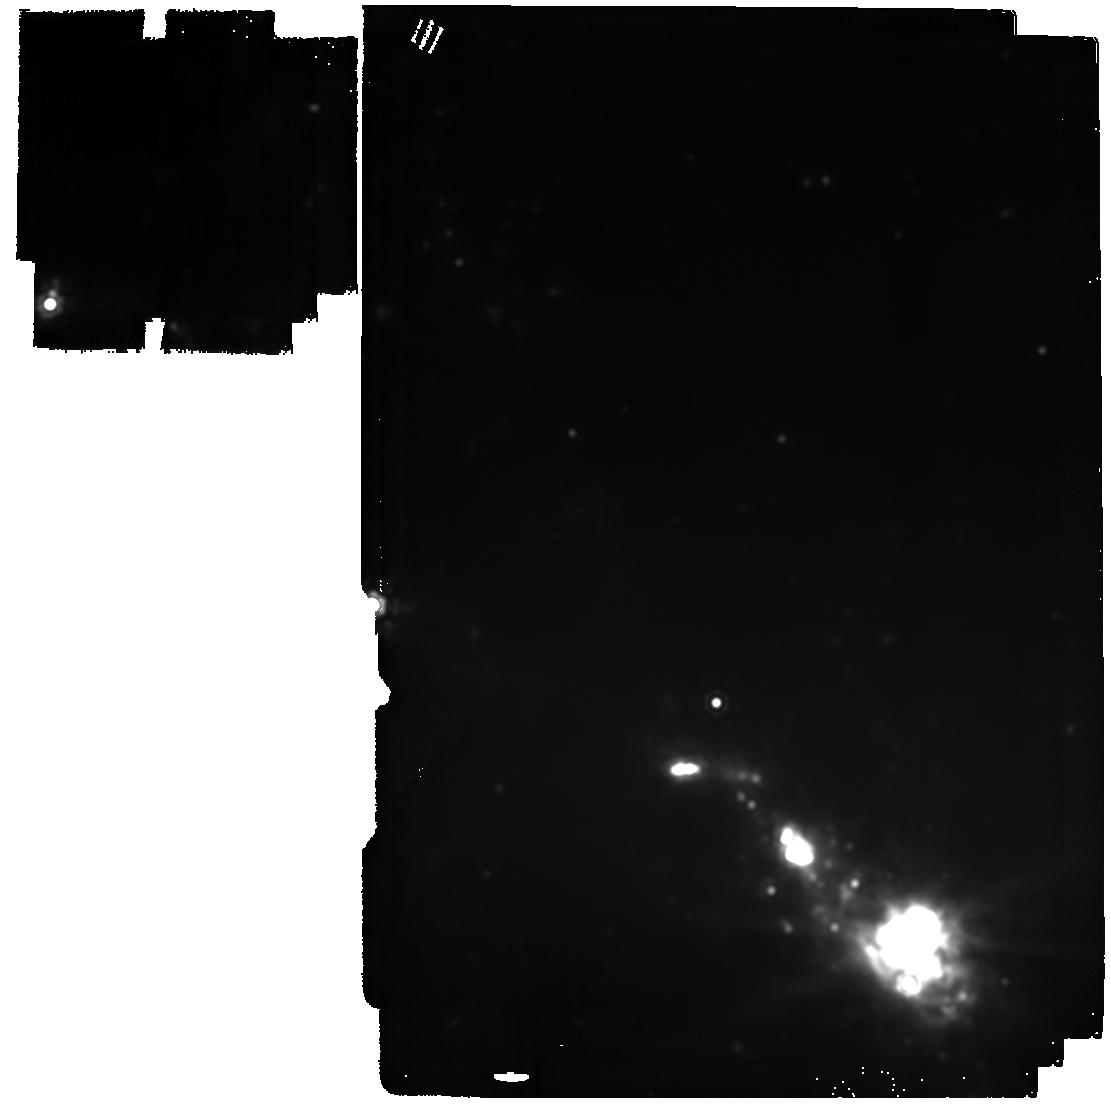
Target: SN2023ixf. Instrument: MIRI. Filter: F2100W. Exposure: 11 min. Observation ID: jw09262-o009_t001_miri_f2100w

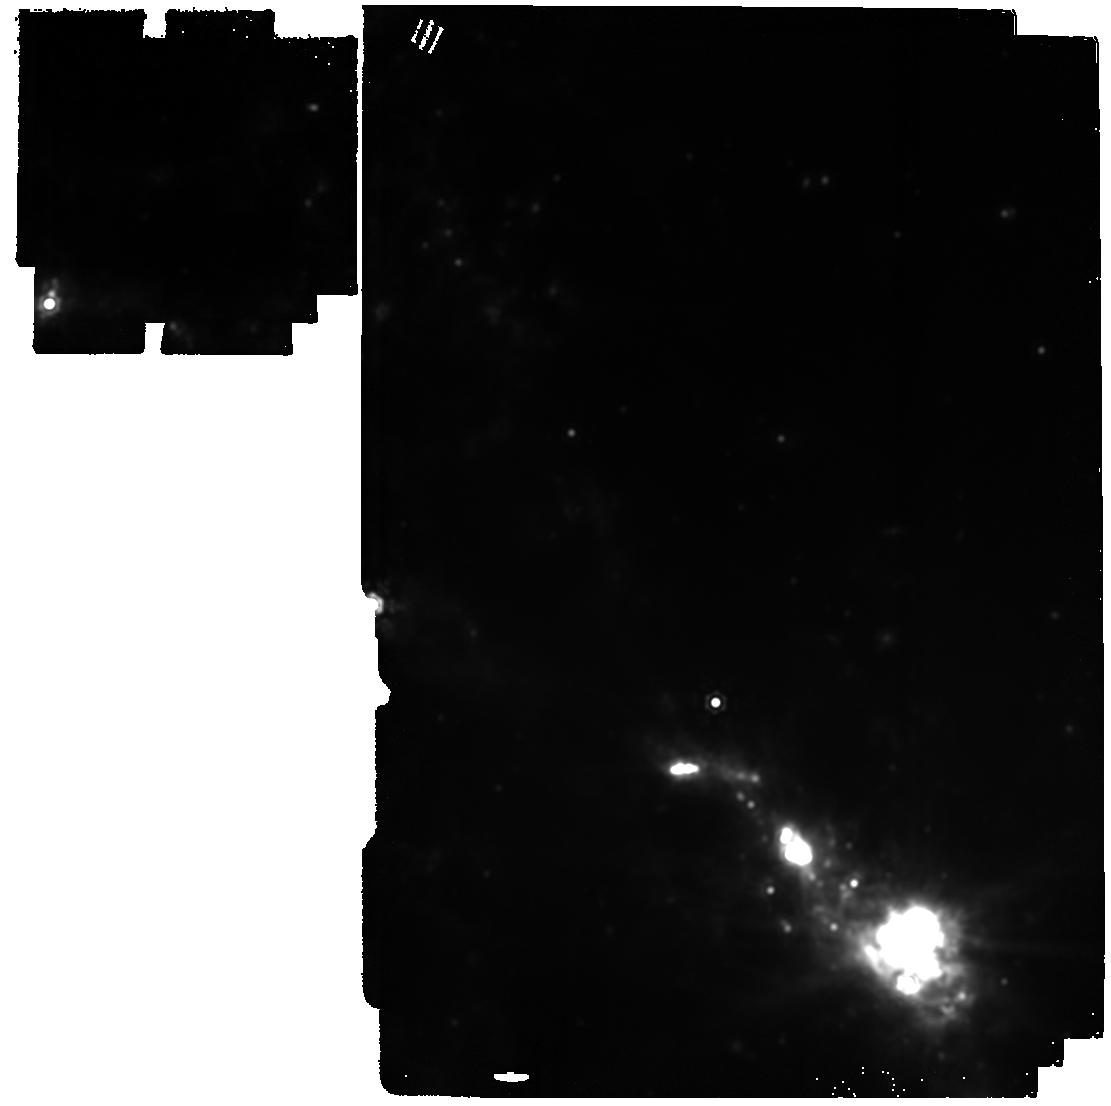
Target: SN2023ixf. Instrument: MIRI. Filter: F1800W. Exposure: 8 min. Observation ID: jw09262-o009_t001_miri_f1800w

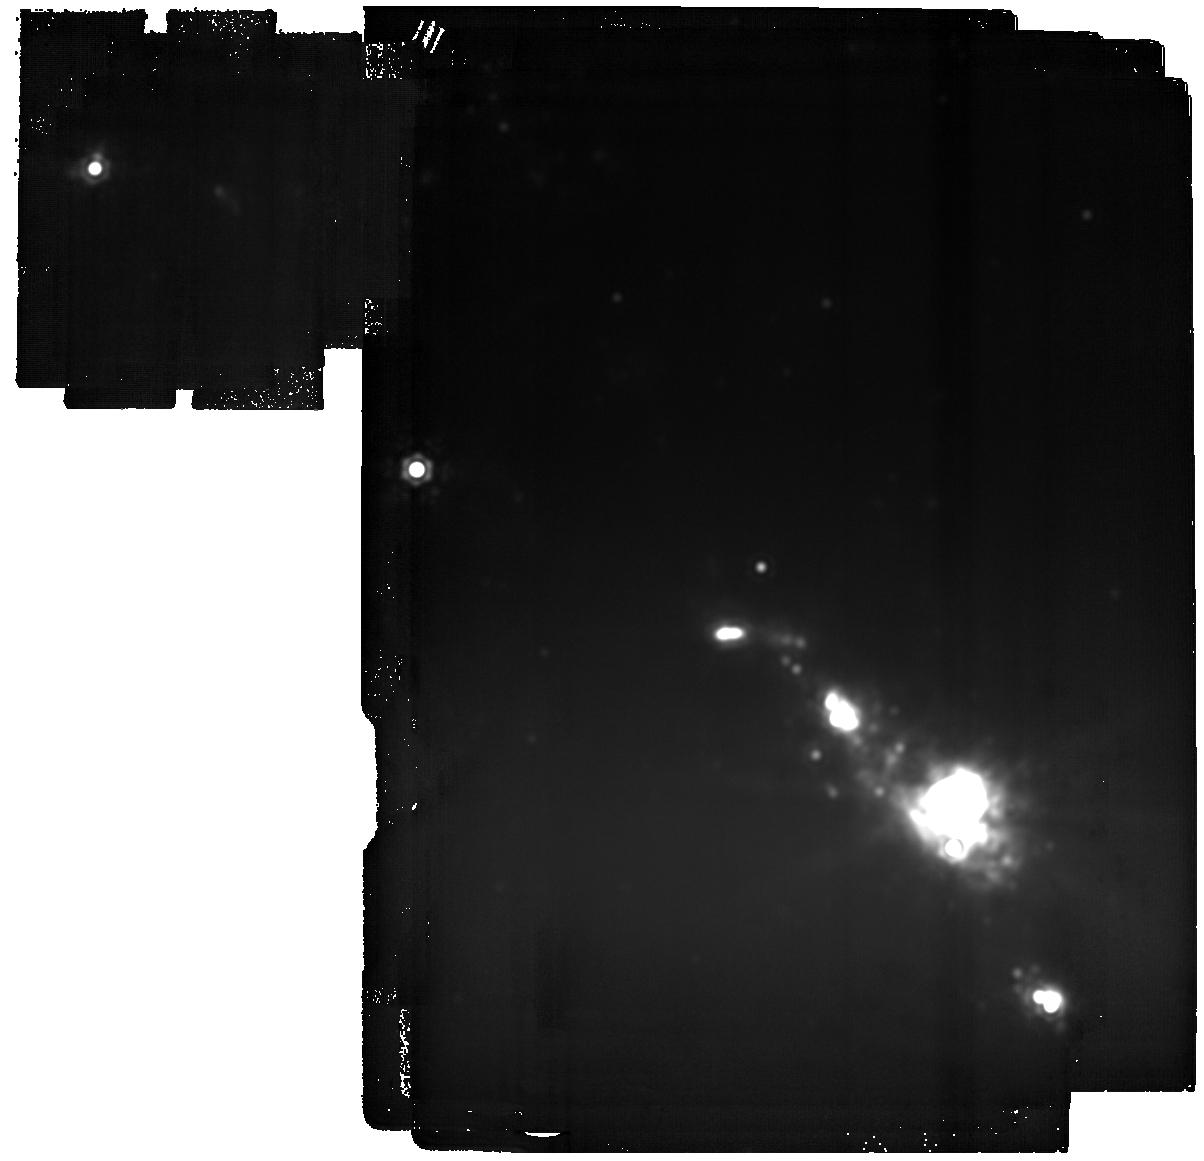
Target: SN2023ixf. Instrument: MIRI. Filter: F2550W. Exposure: 1.8 h. Observation ID: jw09262-o009_t001_miri_f2550w

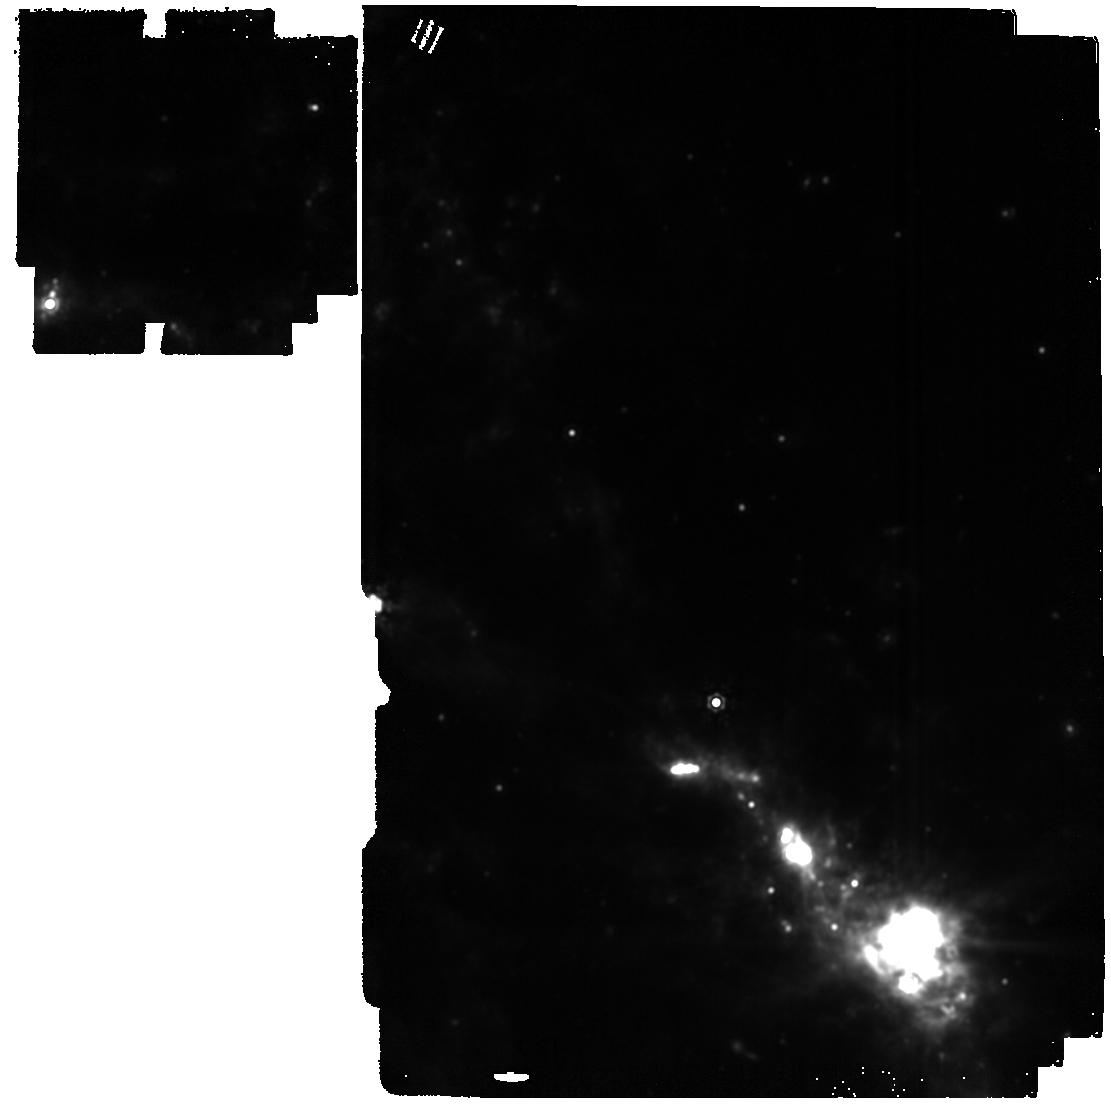
Target: SN2023ixf. Instrument: MIRI. Filter: F1500W. Exposure: 4 min. Observation ID: jw09262-o009_t001_miri_f1500w

Building the Legacy of Supernova 2023ixf: How Does Molecule Formation Lead to Dust? (PI: Ashall, Chris)

Core collapse supernovae (SNe) with hydrogen-rich envelopes, aka Type II SNe (SNe II), are the most common stellar explosions in the Universe. They are the main producers of heavy elements, and produce significant amounts of dust. Thus, the study of these cosmic explosions probes the chemical evolution of the universe, sheds light on the composition of dust in our solar system, and ultimately the genesis of life. Despite the prevalence of SNe II, their exact role as dust producers is poorly understood. Molecules (e.g. CO and SiO) have been observed in the in the ejecta that form dust. These molecules determine which elements are present in interstellar gas and which are tied up in cosmic dust. To make progress in understanding the role of SNe II in dust formation, we must observe nearby SN from days to years after explosion. Here, we request 20.0 hours of time to observe the closest SN II in JWSTs lifetime, SN 2023ixf. Data will be obtained at four epochs from 500-1500 d past explosion. Allowing us to determine, i) How molecule formation leads to dust formation? and ii) When, what kind, and how much dust is produced in the ejecta? With a spectroscopic time series of data, for the first time, we can use molecules to trace the physical conditions throughout the epochs of dust formation, along with the composition of the dust. JWST spectra will reveal the pathway from molecules to dust in a way which was not previously possible. Finally, the data presented here will contribute an important part of the SN 2023ixf legacy dataset which will be used for decades to come.